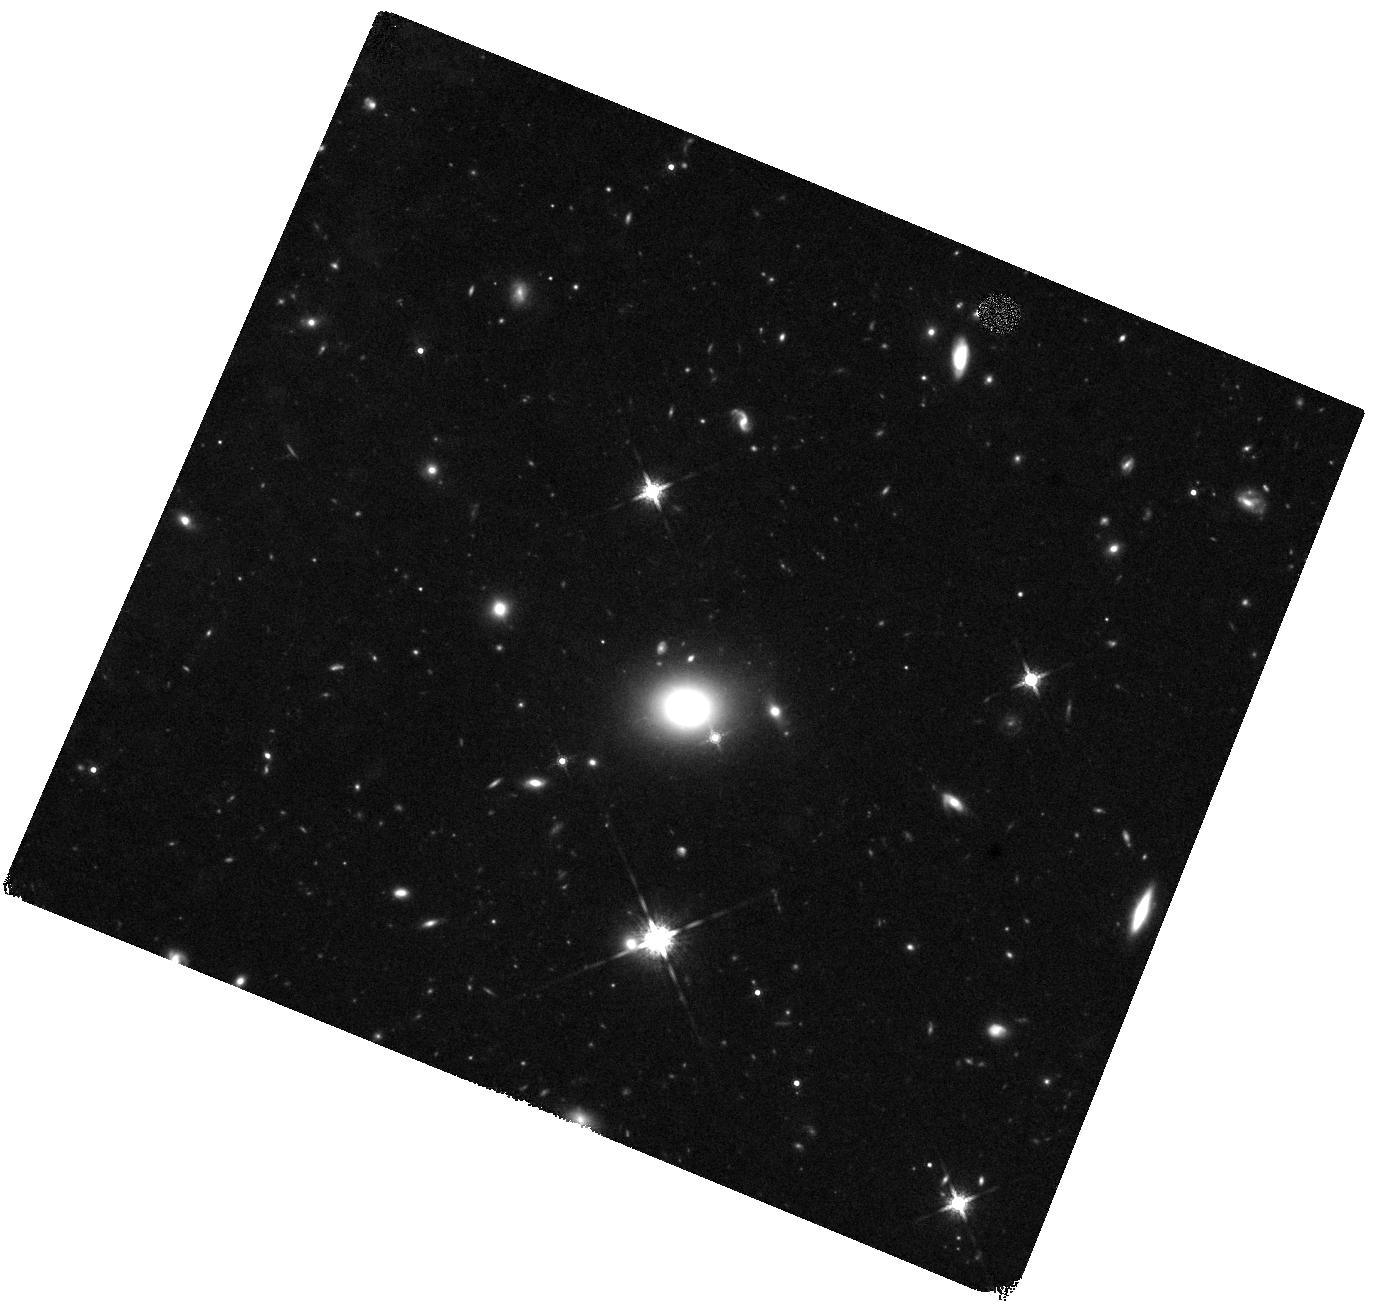
Target: EP250207B
Instrument: WFC3/IR
Filter: F160W
Exposure: 37 min
Observation ID: hst_17806_13_wfc3_ir_f160w_iffx13

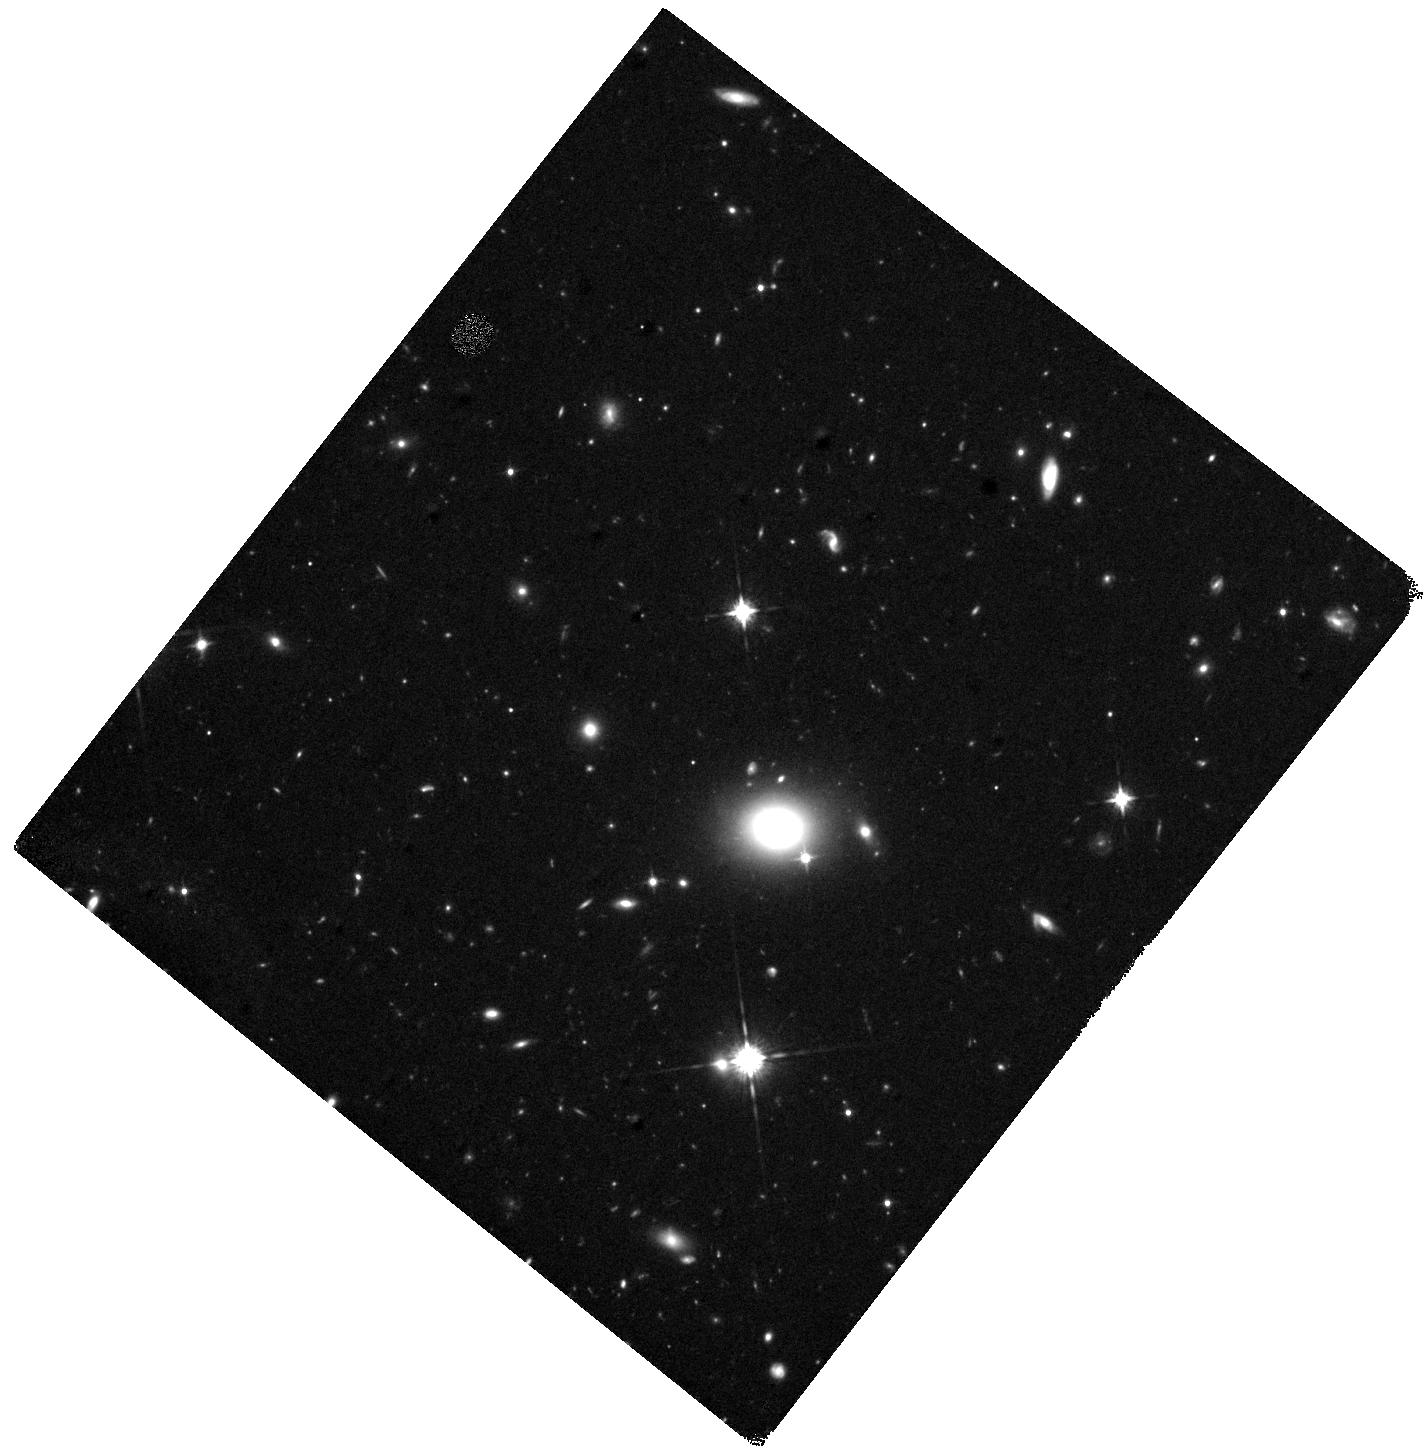
Target: EP250207B
Instrument: WFC3/IR
Filter: F125W
Exposure: 37 min
Observation ID: hst_17806_16_wfc3_ir_f125w_iffx16

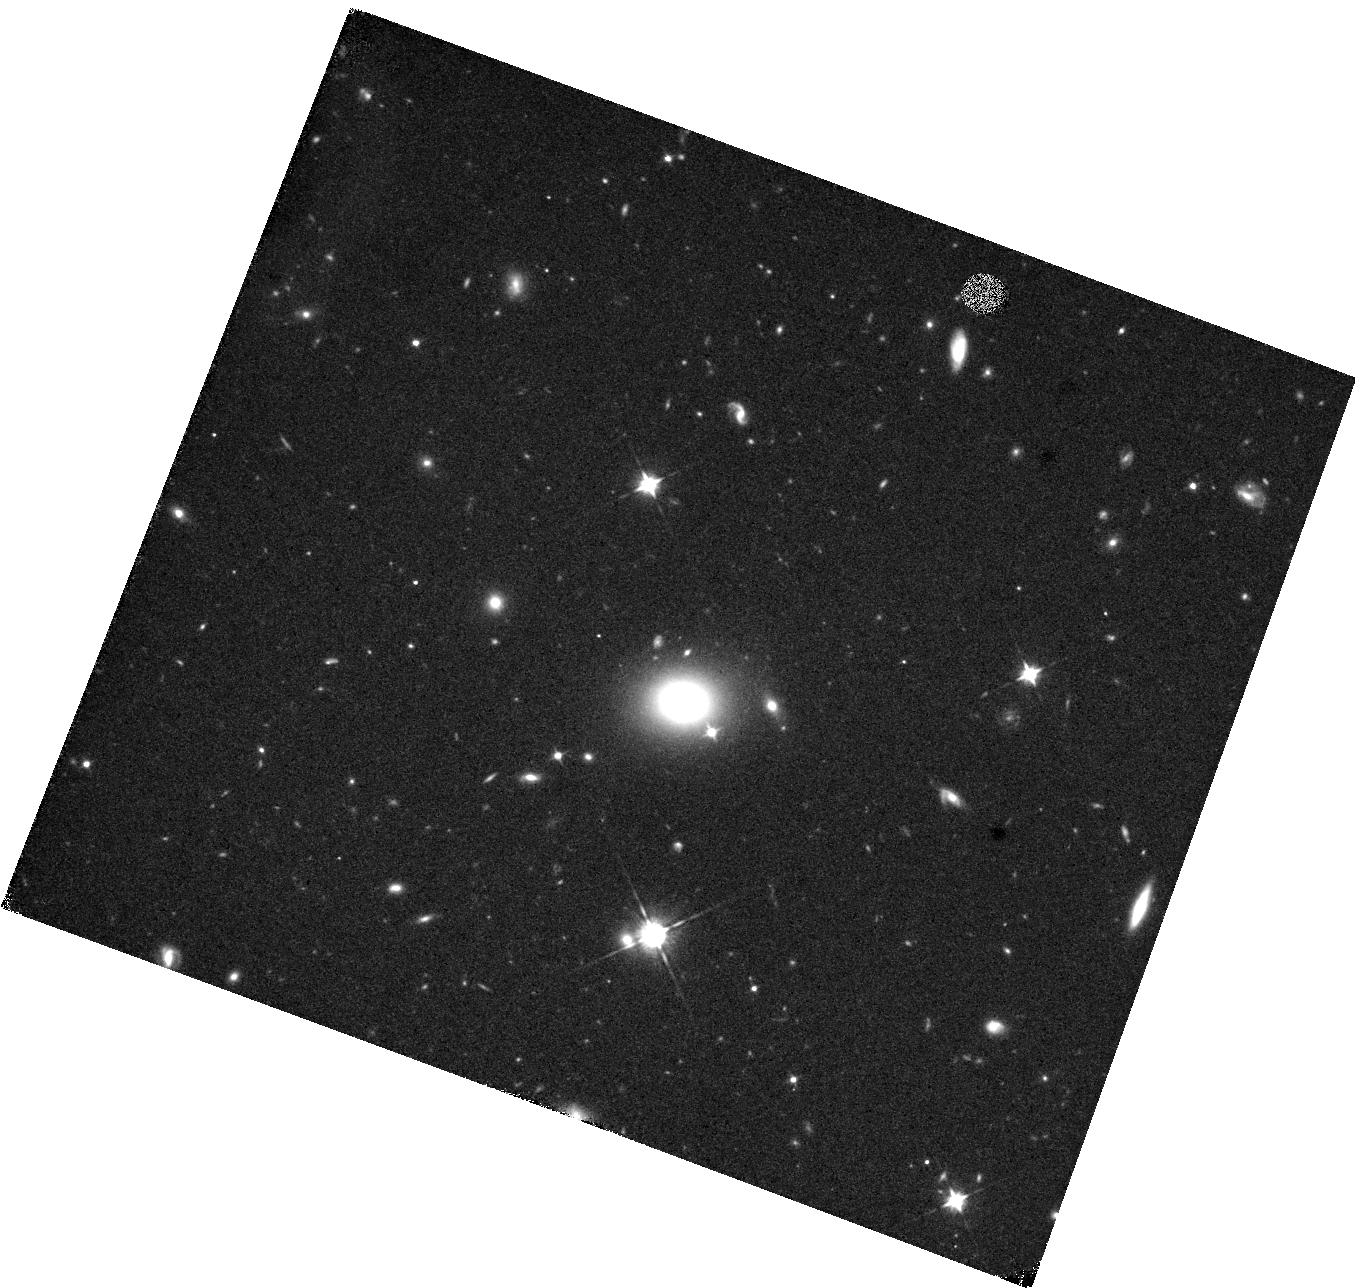
Target: EP250207B
Instrument: WFC3/IR
Filter: F105W
Exposure: 37 min
Observation ID: hst_17806_09_wfc3_ir_f105w_iffx09

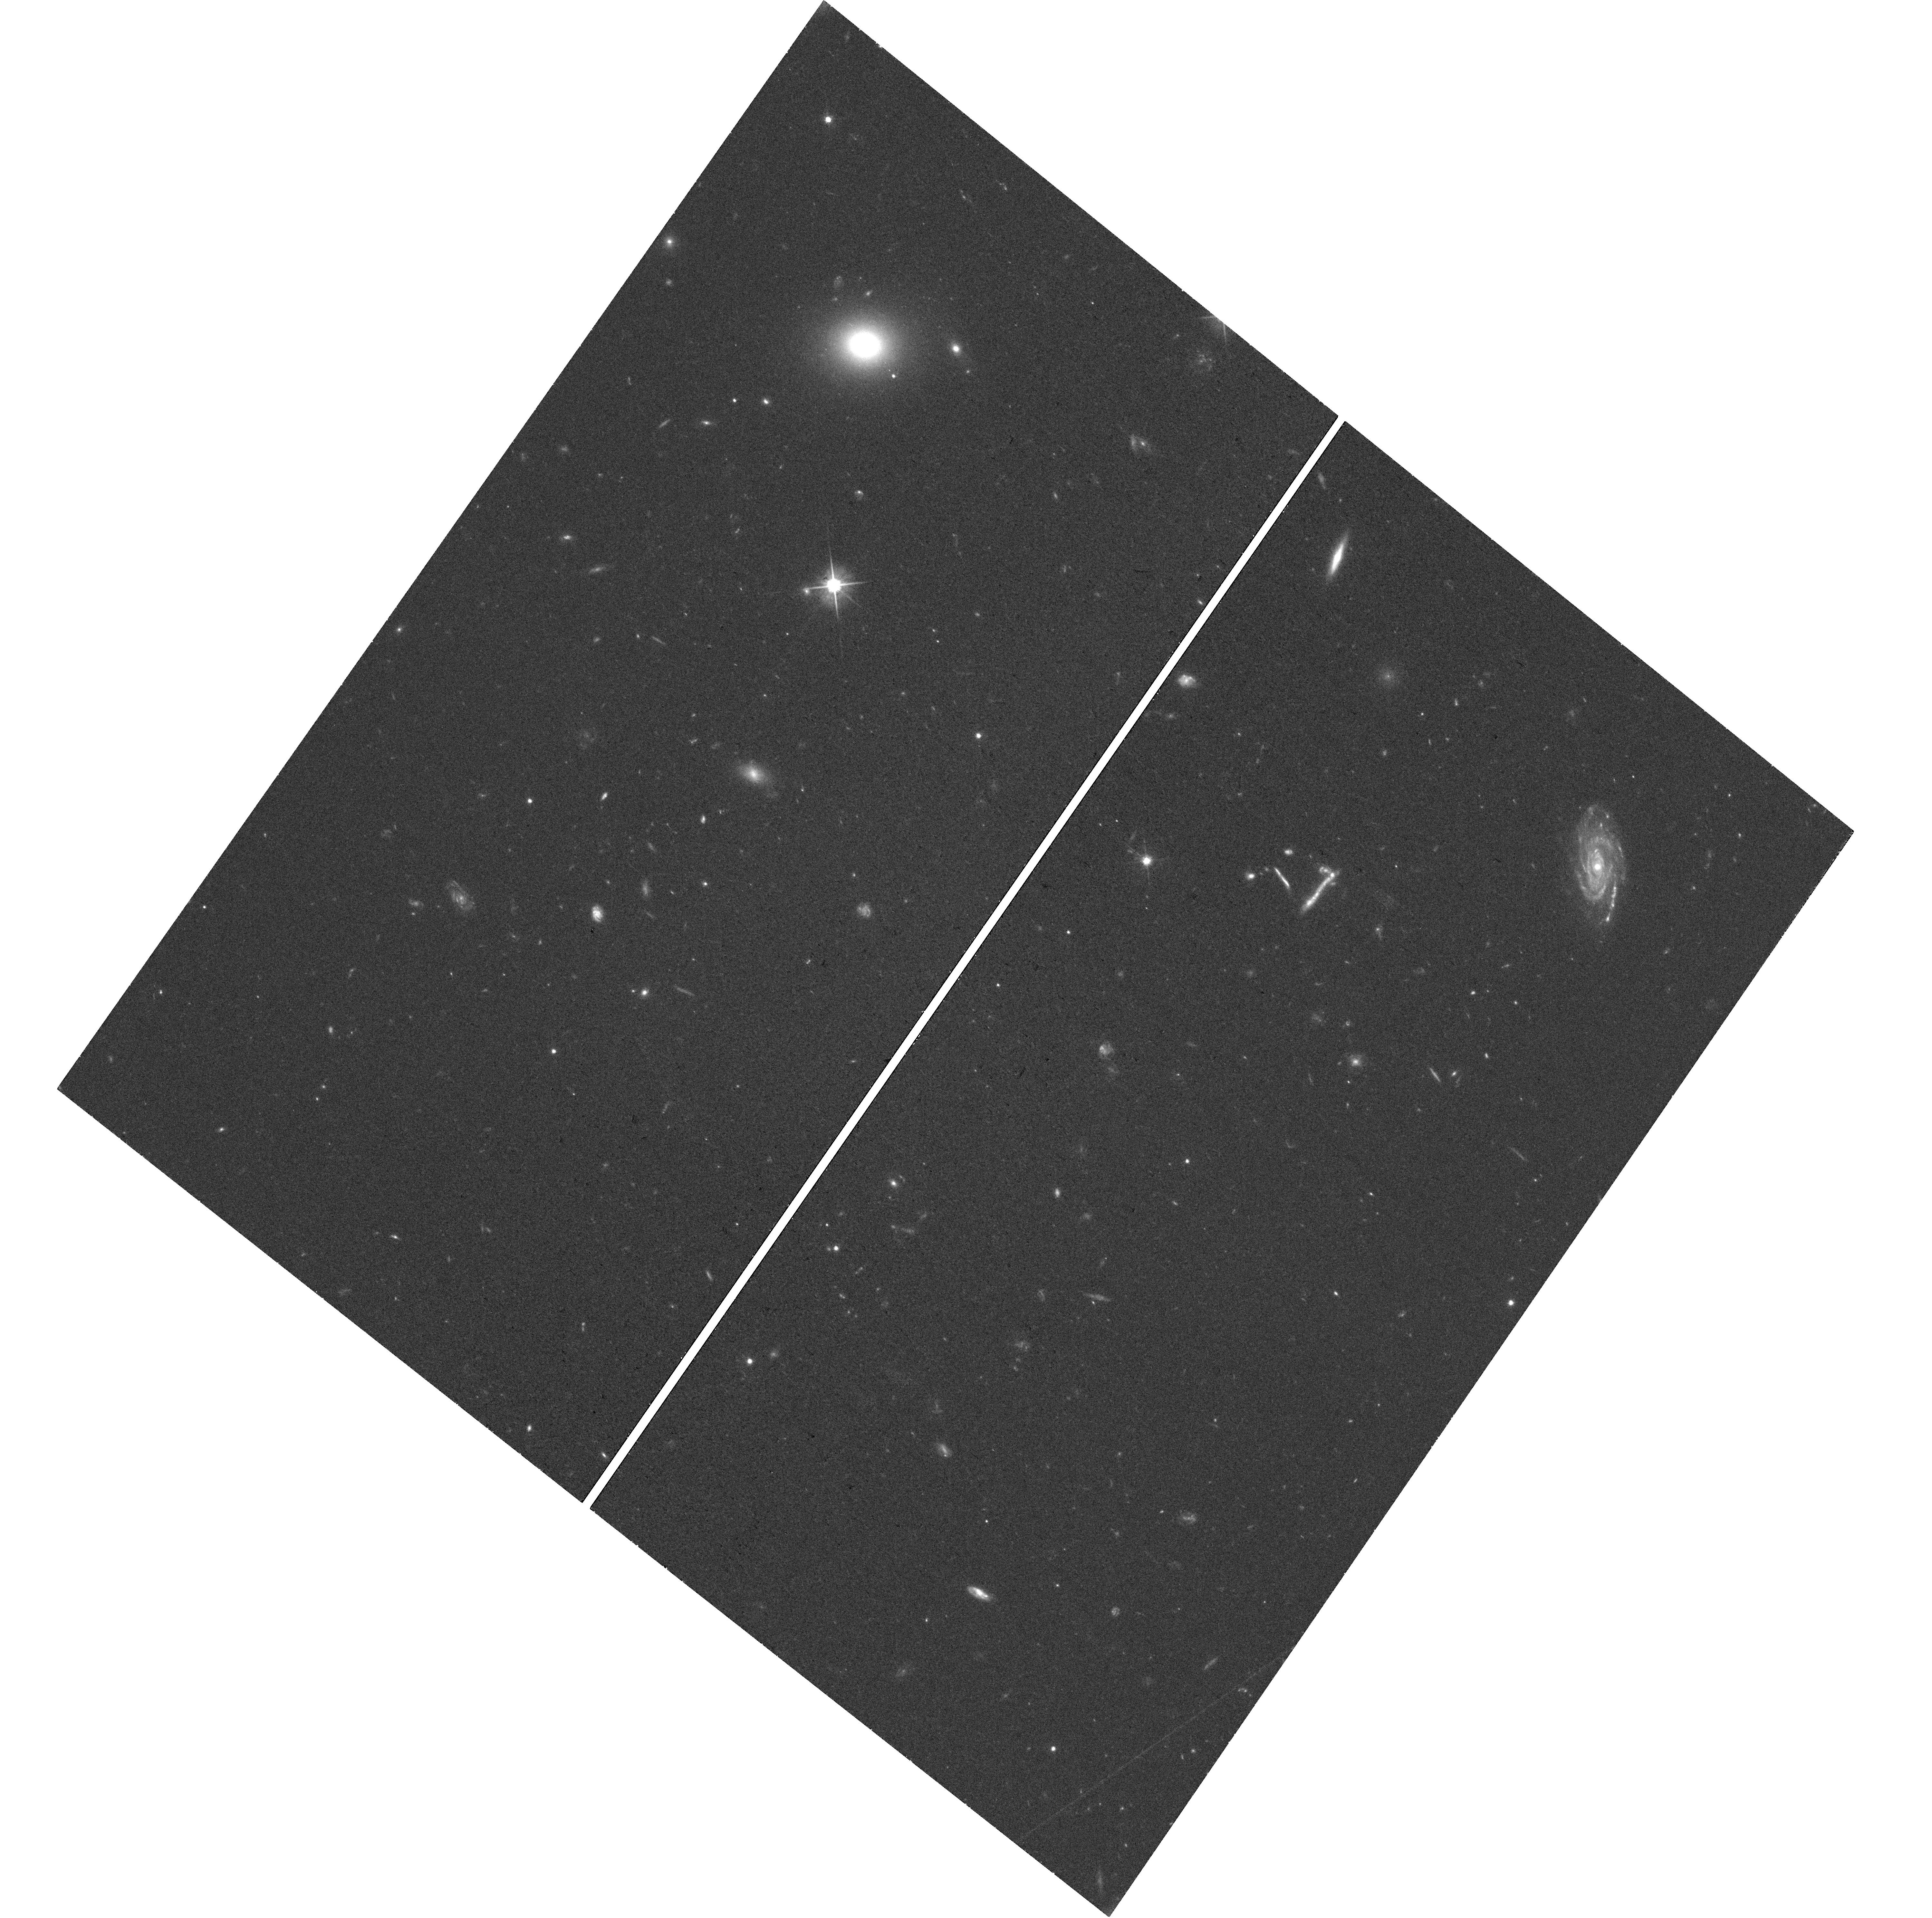
Target: EP250207B
Instrument: WFC3/UVIS
Filter: F606W
Exposure: 34 min
Observation ID: hst_17806_14_wfc3_uvis_f606w_iffx14

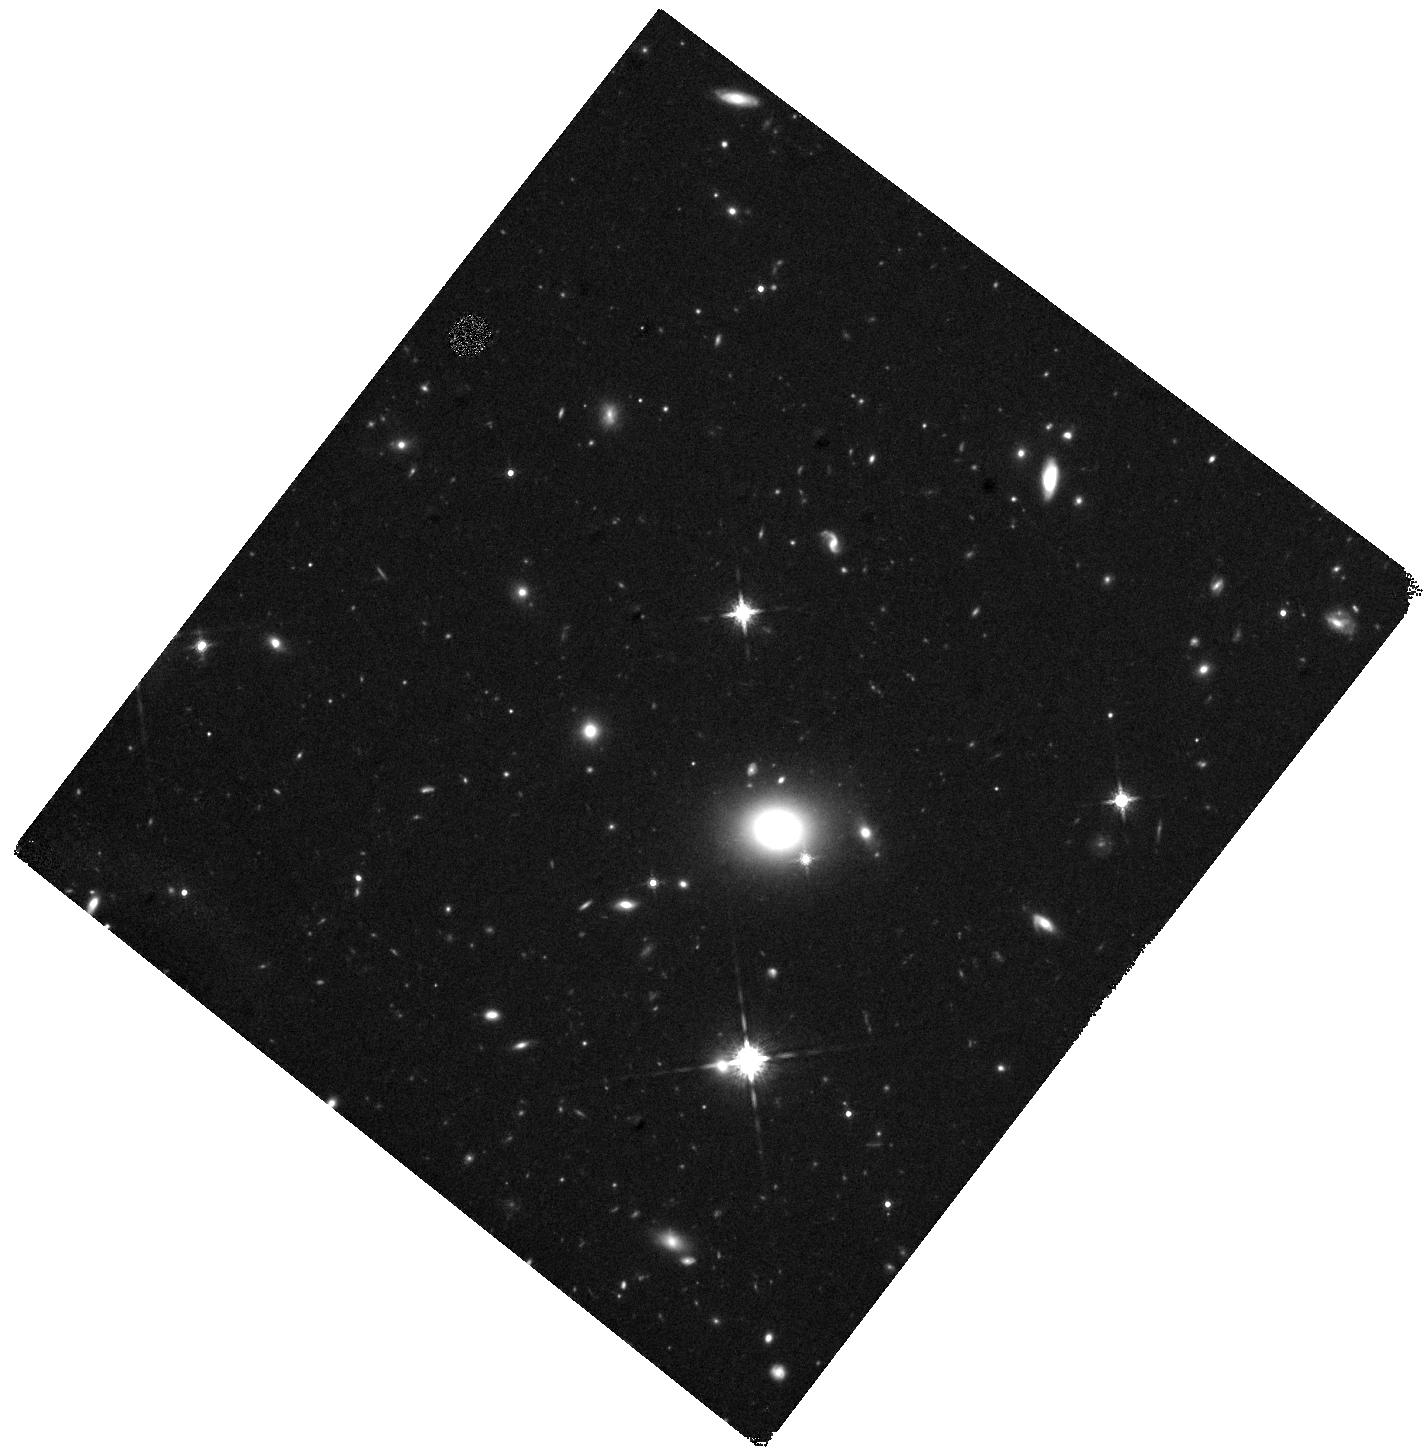
Target: EP250207B
Instrument: WFC3/IR
Filter: F160W
Exposure: 37 min
Observation ID: hst_17806_17_wfc3_ir_f160w_iffx17

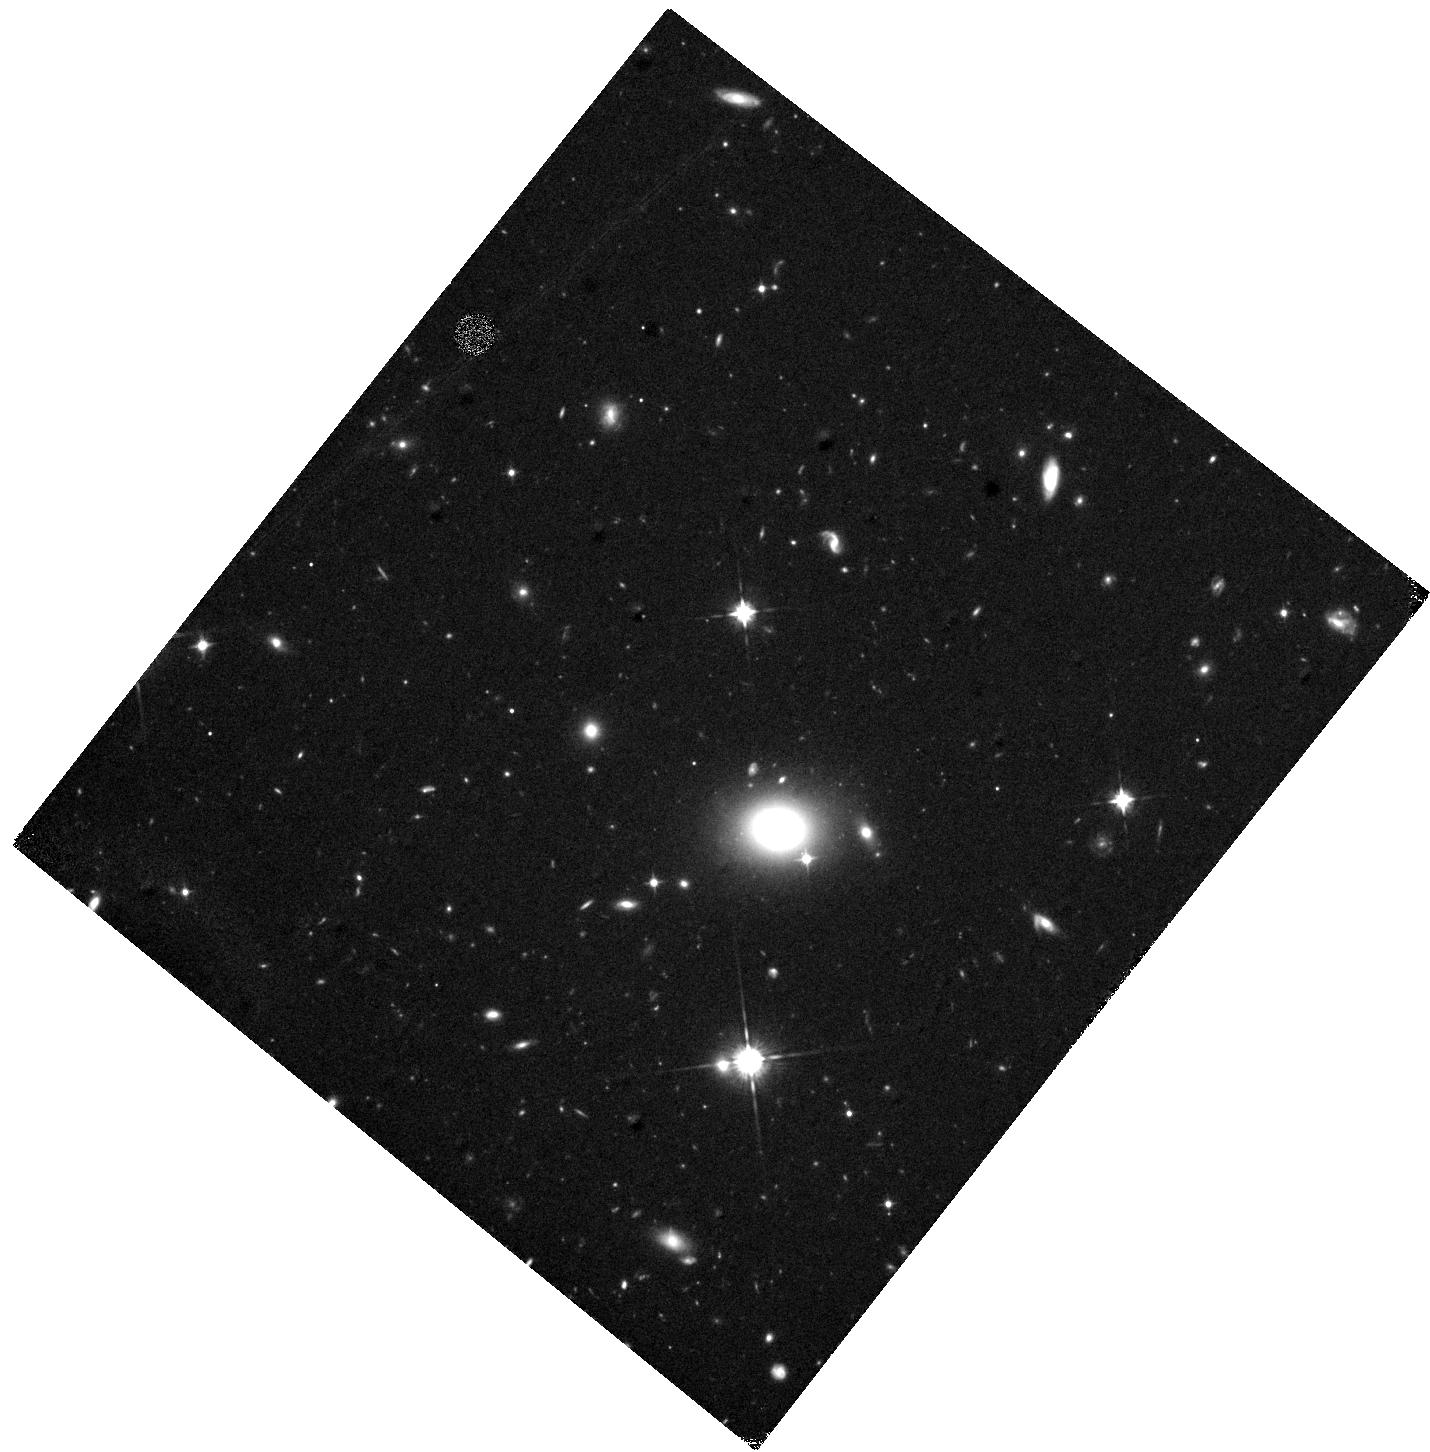
Target: EP250207B
Instrument: WFC3/IR
Filter: F105W
Exposure: 37 min
Observation ID: hst_17806_15_wfc3_ir_f105w_iffx15

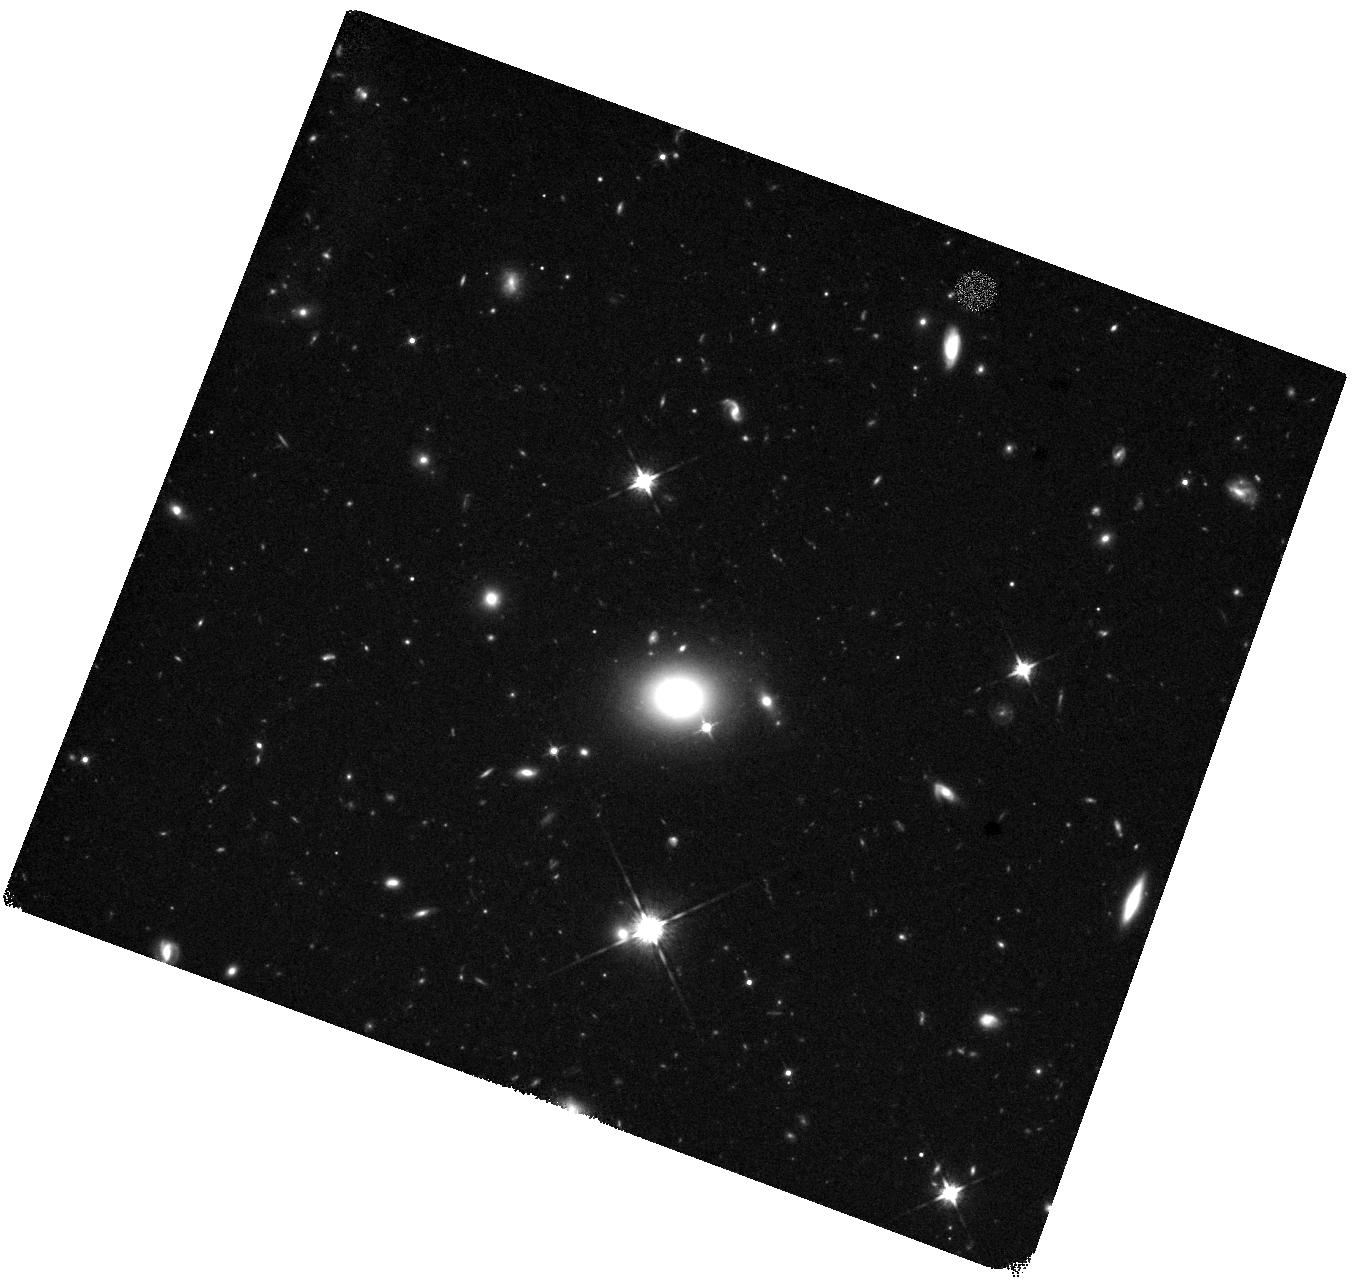
Target: EP250207B
Instrument: WFC3/IR
Filter: F125W
Exposure: 37 min
Observation ID: hst_17806_11_wfc3_ir_f125w_iffx11

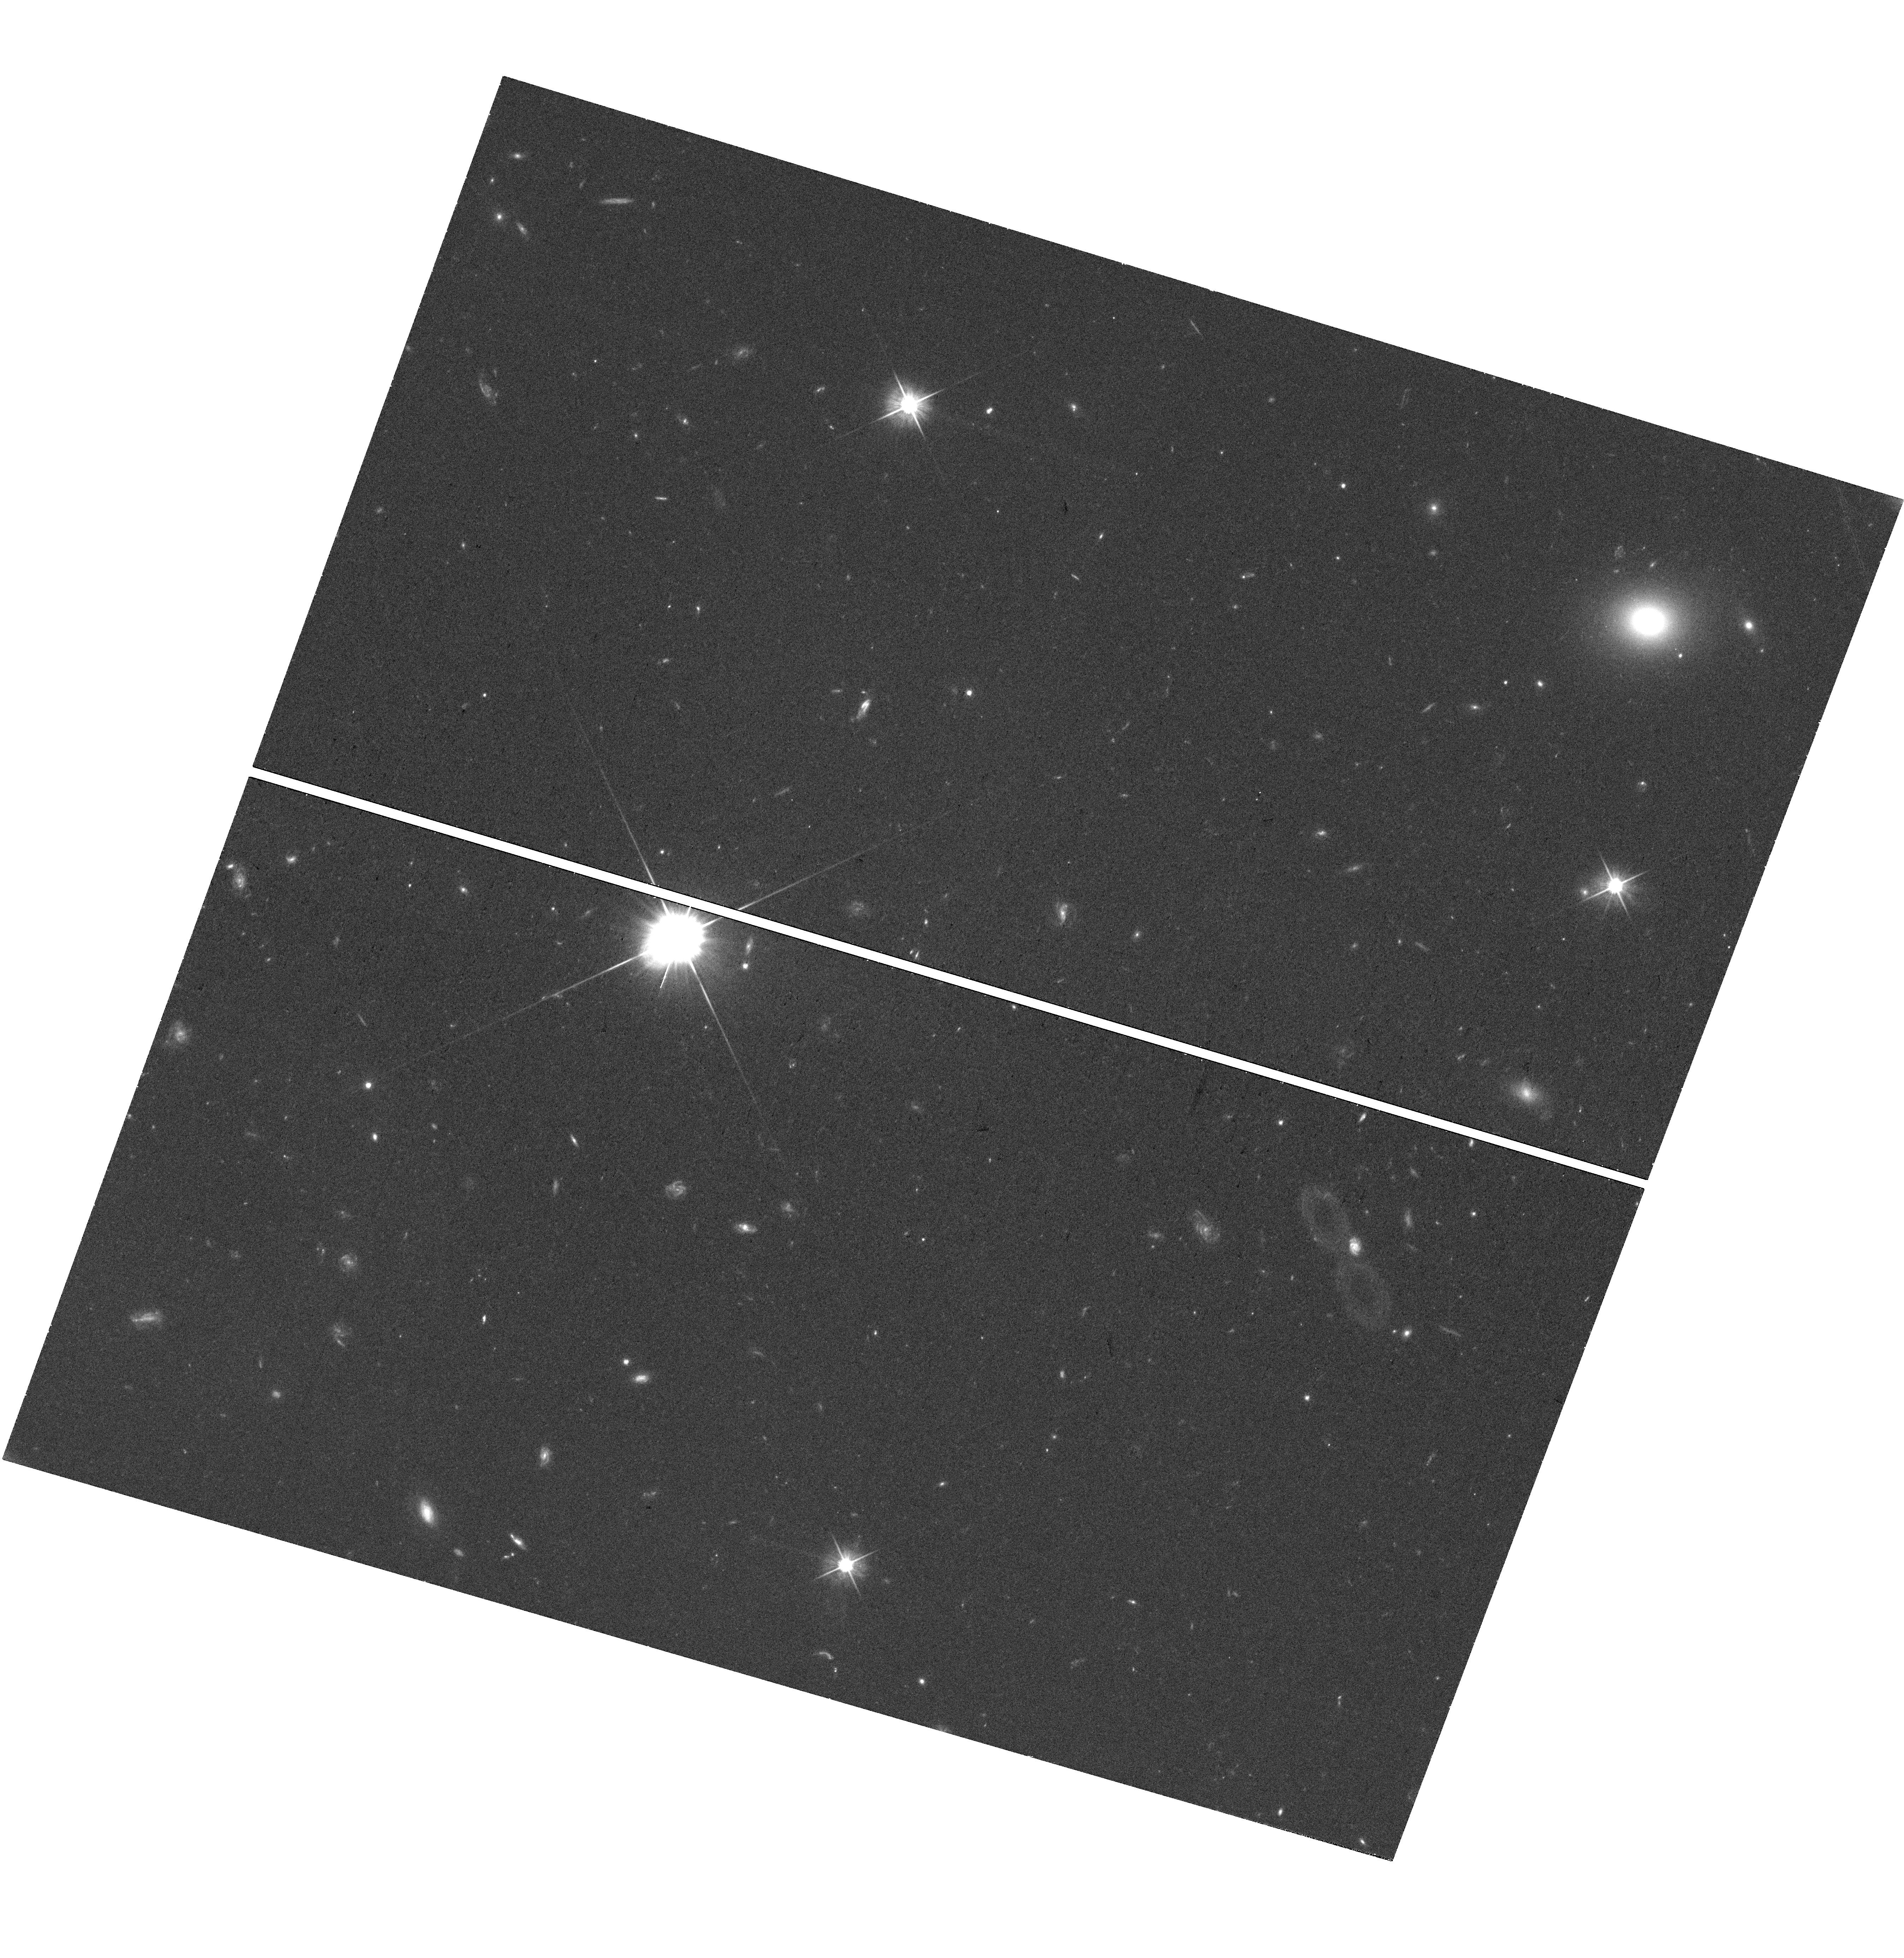
Target: EP250207B
Instrument: WFC3/UVIS
Filter: F606W
Exposure: 34 min
Observation ID: hst_17806_03_wfc3_uvis_f606w_iffx03

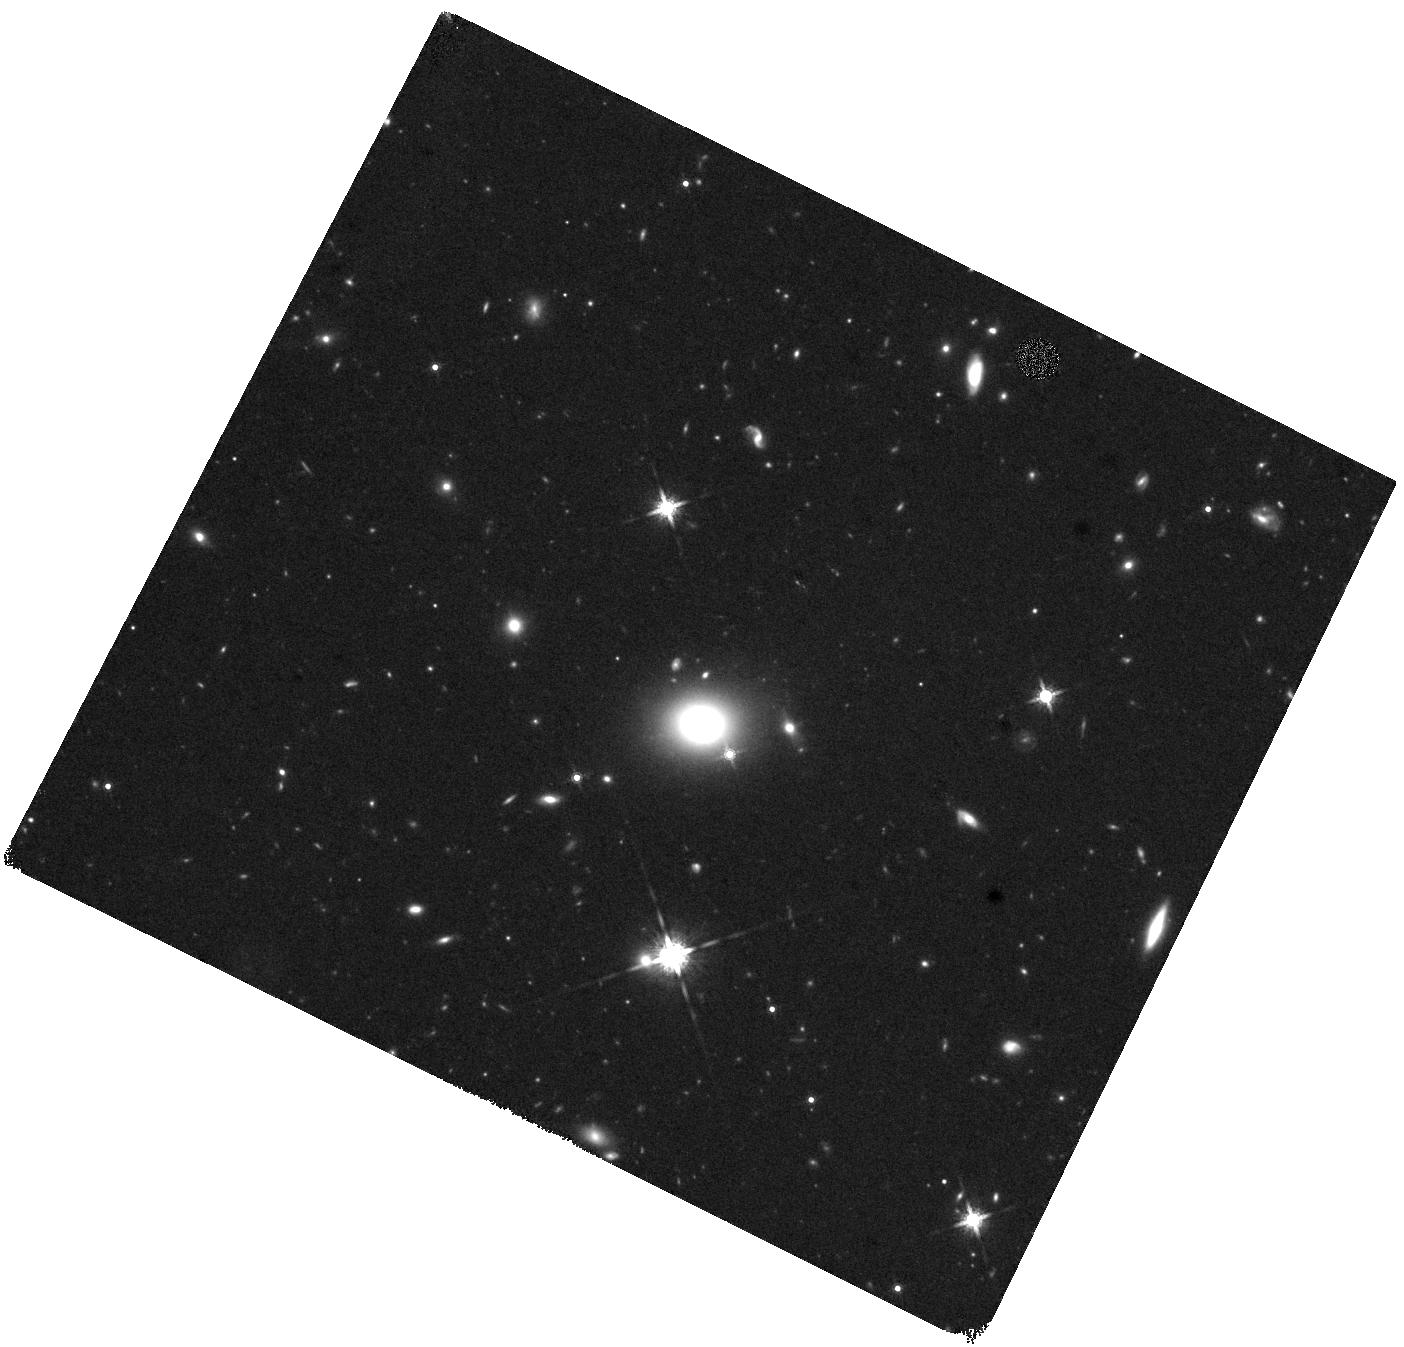
Target: EP250207B
Instrument: WFC3/IR
Filter: F160W
Exposure: 37 min
Observation ID: hst_17806_19_wfc3_ir_f160w_iffx19

R-process kilonovae associated with merger-driven gamma-ray bursts (PI: Tanvir, Nial Rahil)

The discovery of AT2017gfo, both prompt gamma-rays and a thermal kilonova (KN), associated with a binary neutron star (BNS) merger detected by aLIGO/AdV, GW170817, heralded the era of GW+EM multi-messenger astronomy. This landmark event confirmed both the association of some GRBs with compact binary mergers, and that neutron star material can be ejected in sufficient quantities to power a detectable radioactive transient. It opened a new window on long-standing problems in astrophysics, cosmology and fundamental physics, including the possibility that BNS and NSBH compact binary mergers are the dominant source of heavy r-process elements in the universe. However, the lack of success in identifying similar events in the O3 and O4a runs of the gravitational wave detector network highlighted that their rate is low in the nearby universe (e.g. z<0.1), thus opportunities for study of the kilonova population, crucial to understanding their range of behaviour and heavy element yields, for example, will be infrequent. Here we propose a ToO campaign to follow the light curve of a kilonova discovered during cycle 32, coincident with a well localised GRB at 0.1<z<0.4 but not a GW signal (which are the target of other proposals). HST has already made unique contributions to the follow-up of AT2017gfo and its off-axis relativistic jet, and also provided the primary evidence for the most compelling cases of KNe following short-GRBs. Our HST+XMM program is flexible to adapt for different possible scenarios, and will be crucial for understanding the diversity of EM emission from neutron star compact binary mergers, and providing the data to test increasingly sophisticated KN models.